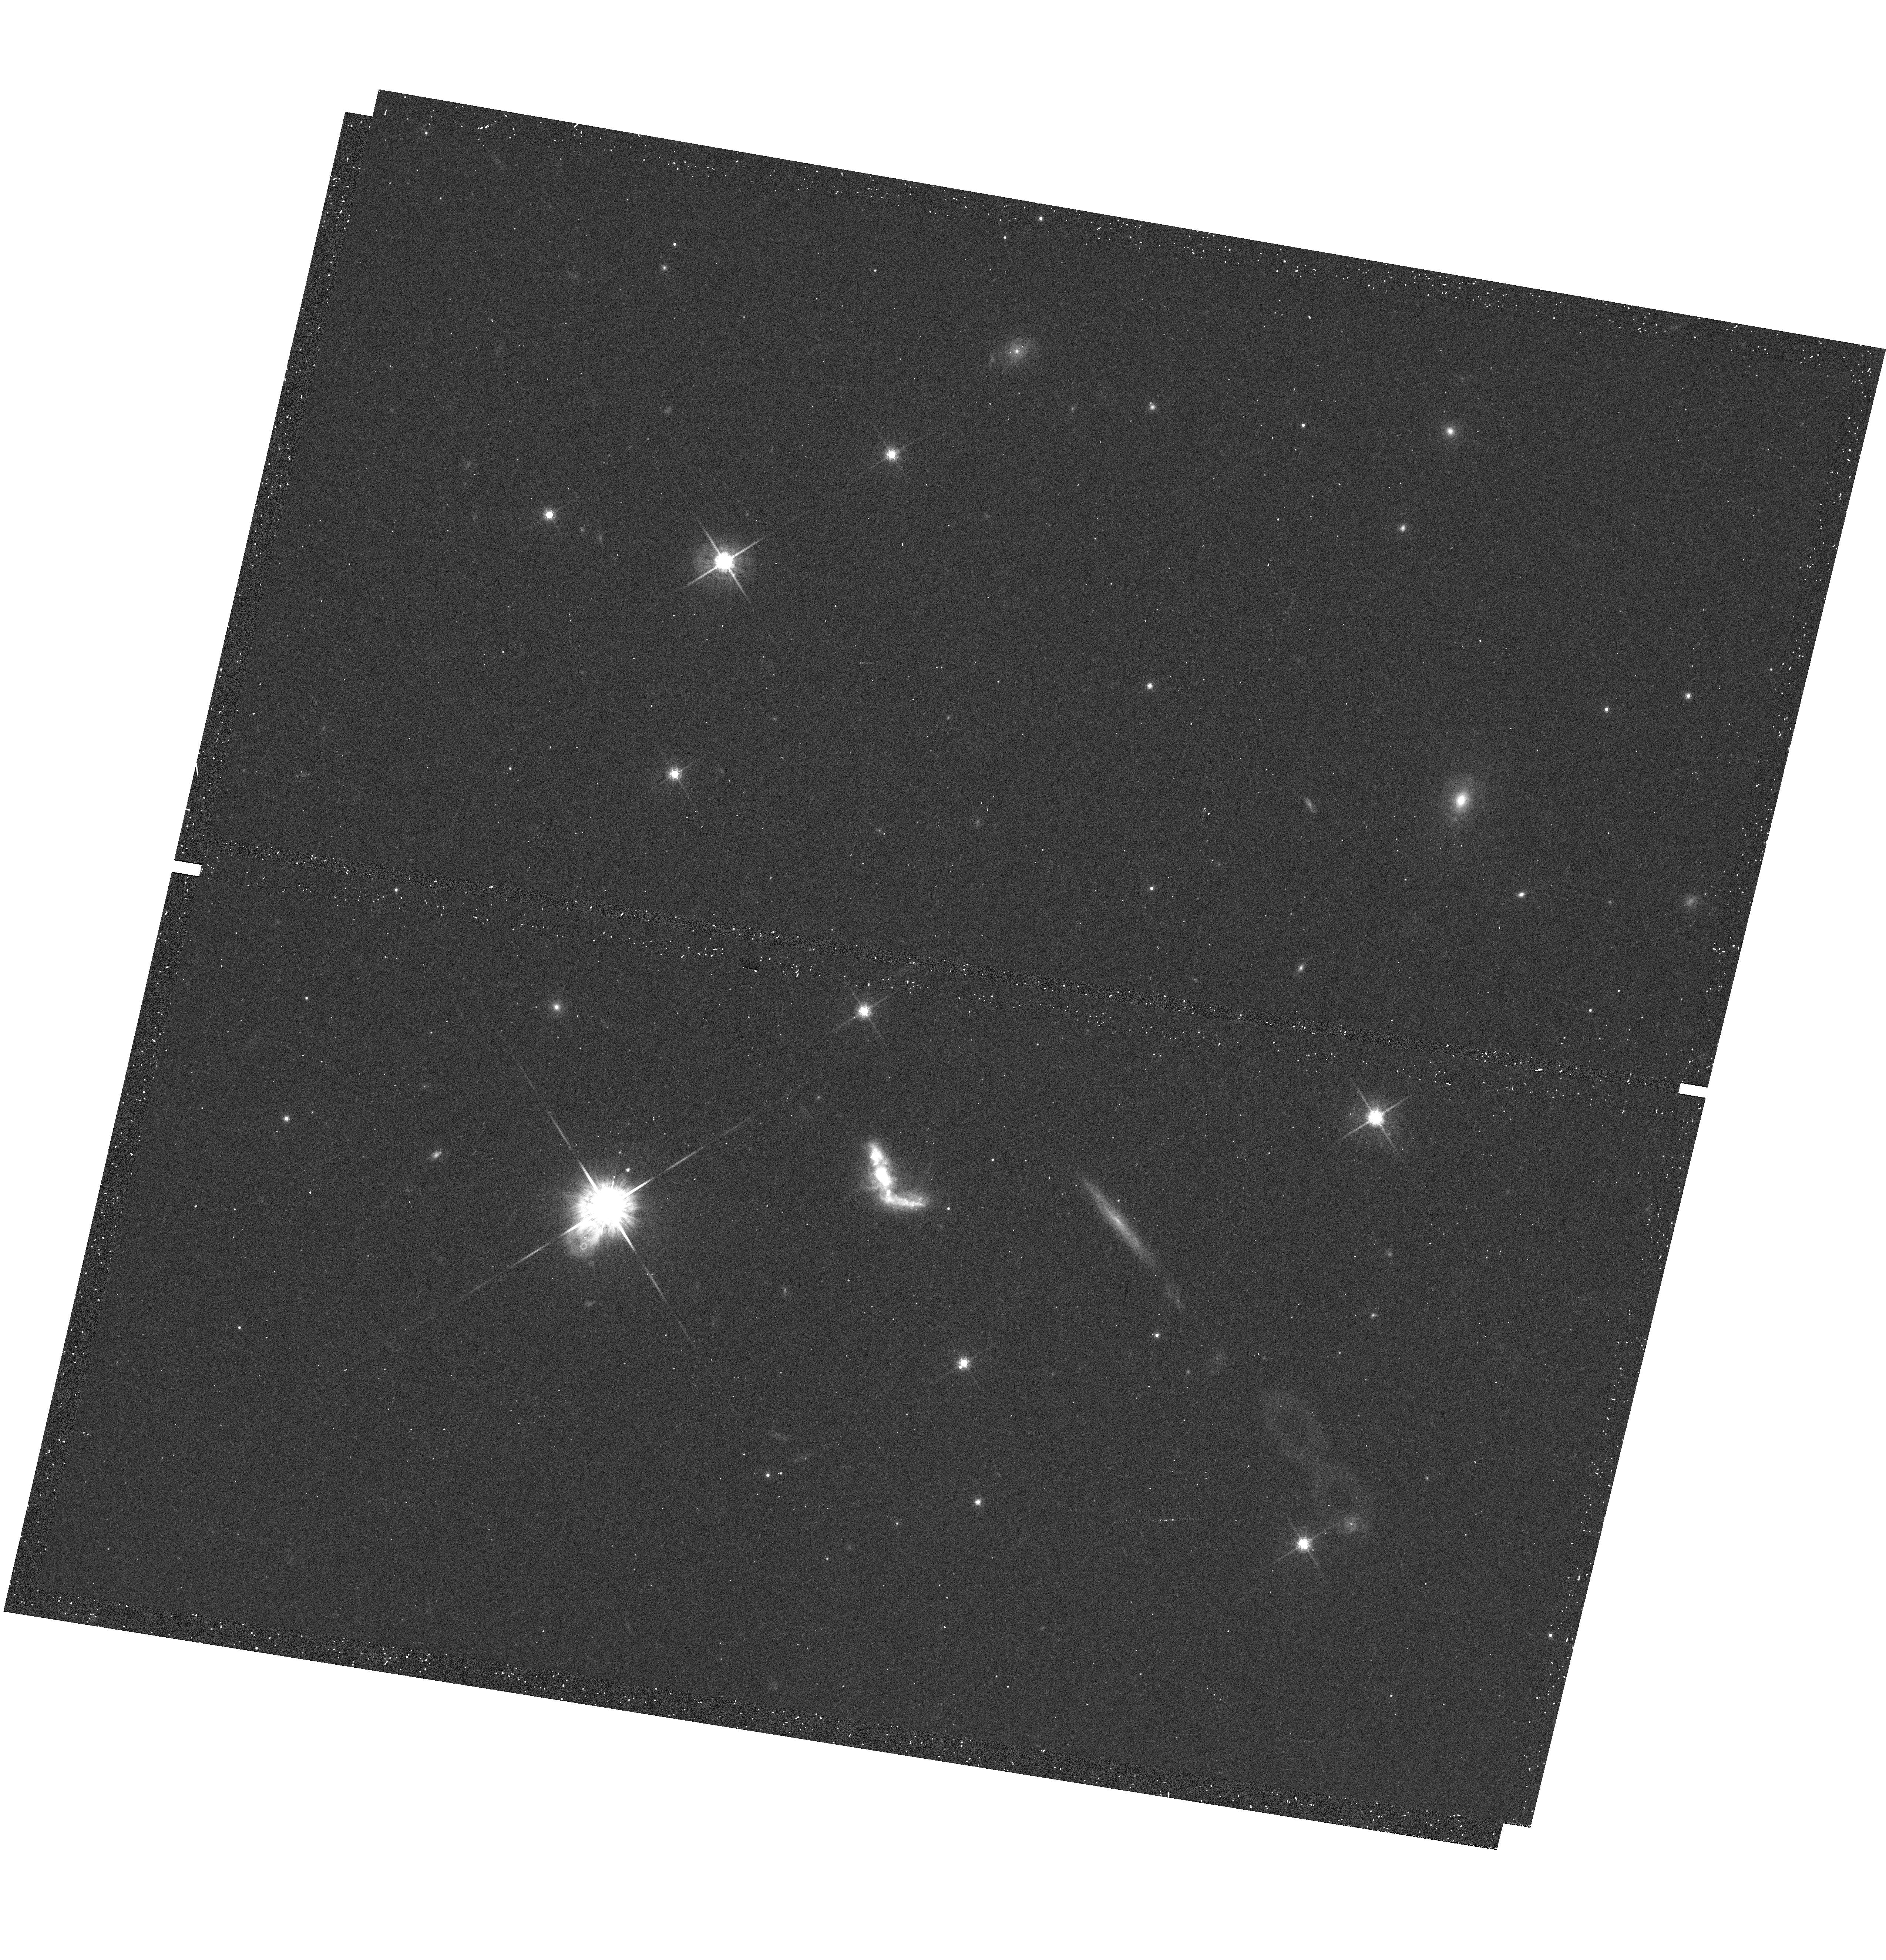
Target: TOLOLO-1247-232. Instrument: WFC3/UVIS. Filter: F775W. Exposure: 10 min. Observation ID: hst_13027_02_wfc3_uvis_f775w_ibz902

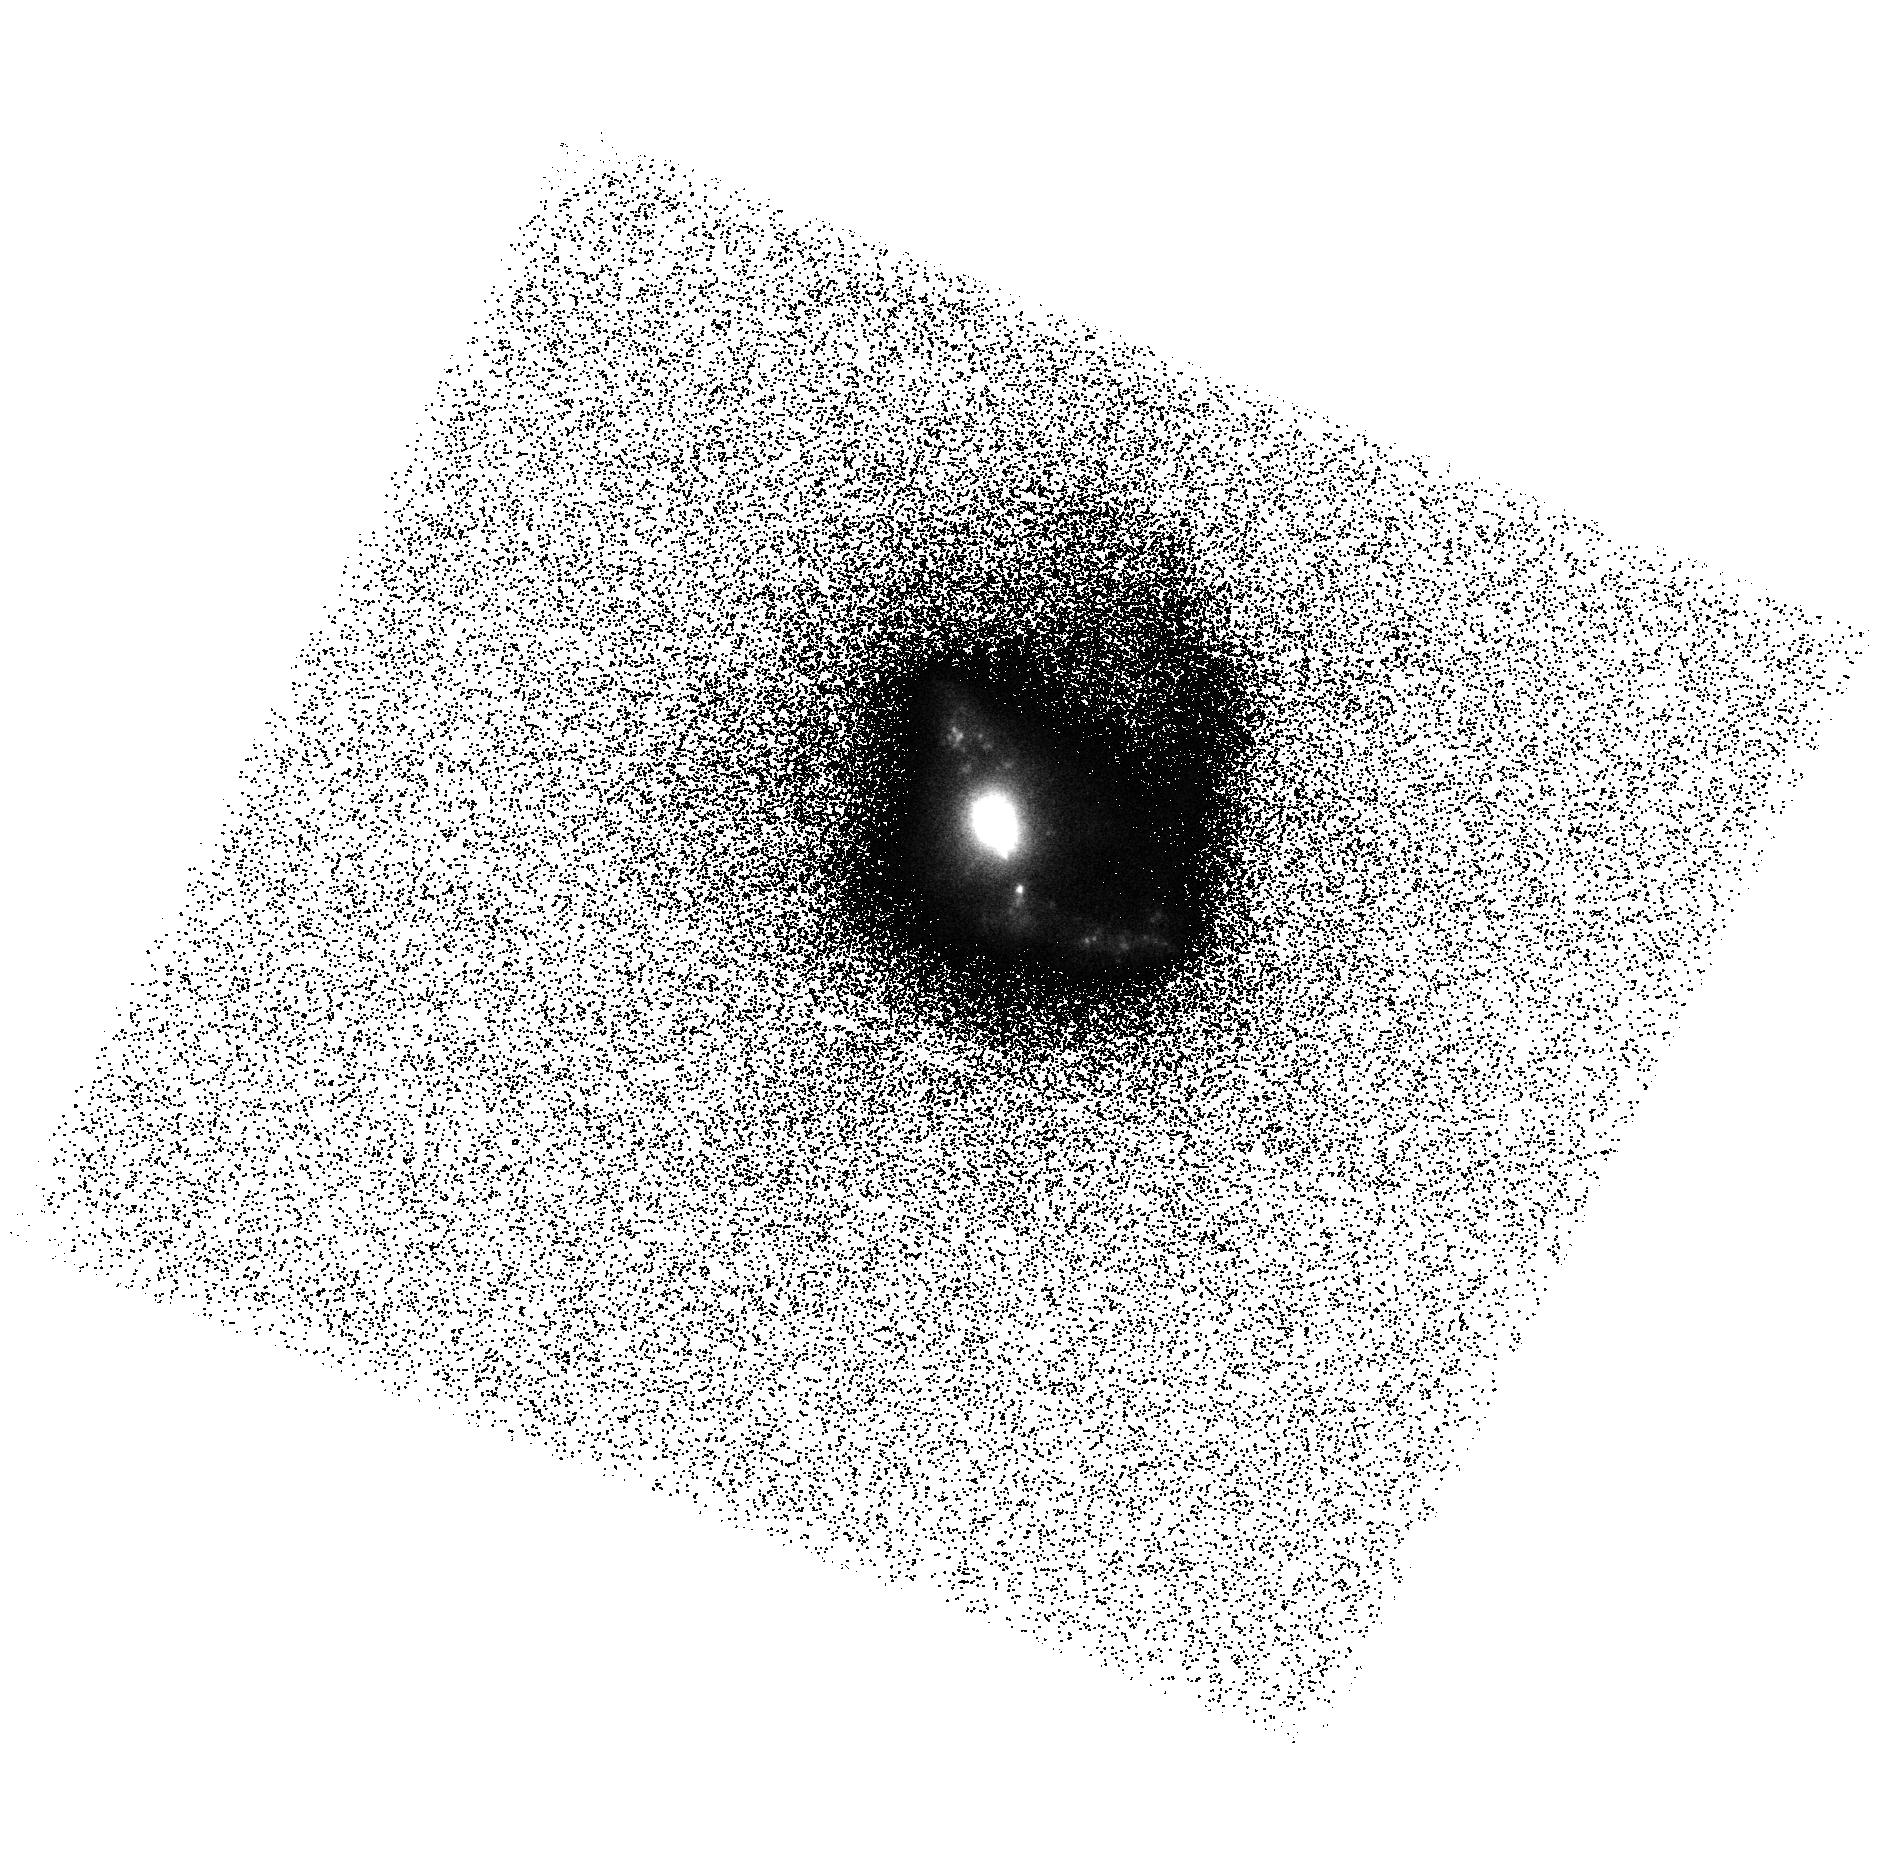
Target: TOLOLO-1247-232. Instrument: ACS/SBC. Filter: F125LP. Exposure: 20 min. Observation ID: hst_13027_01_acs_sbc_f125lp_jbz901

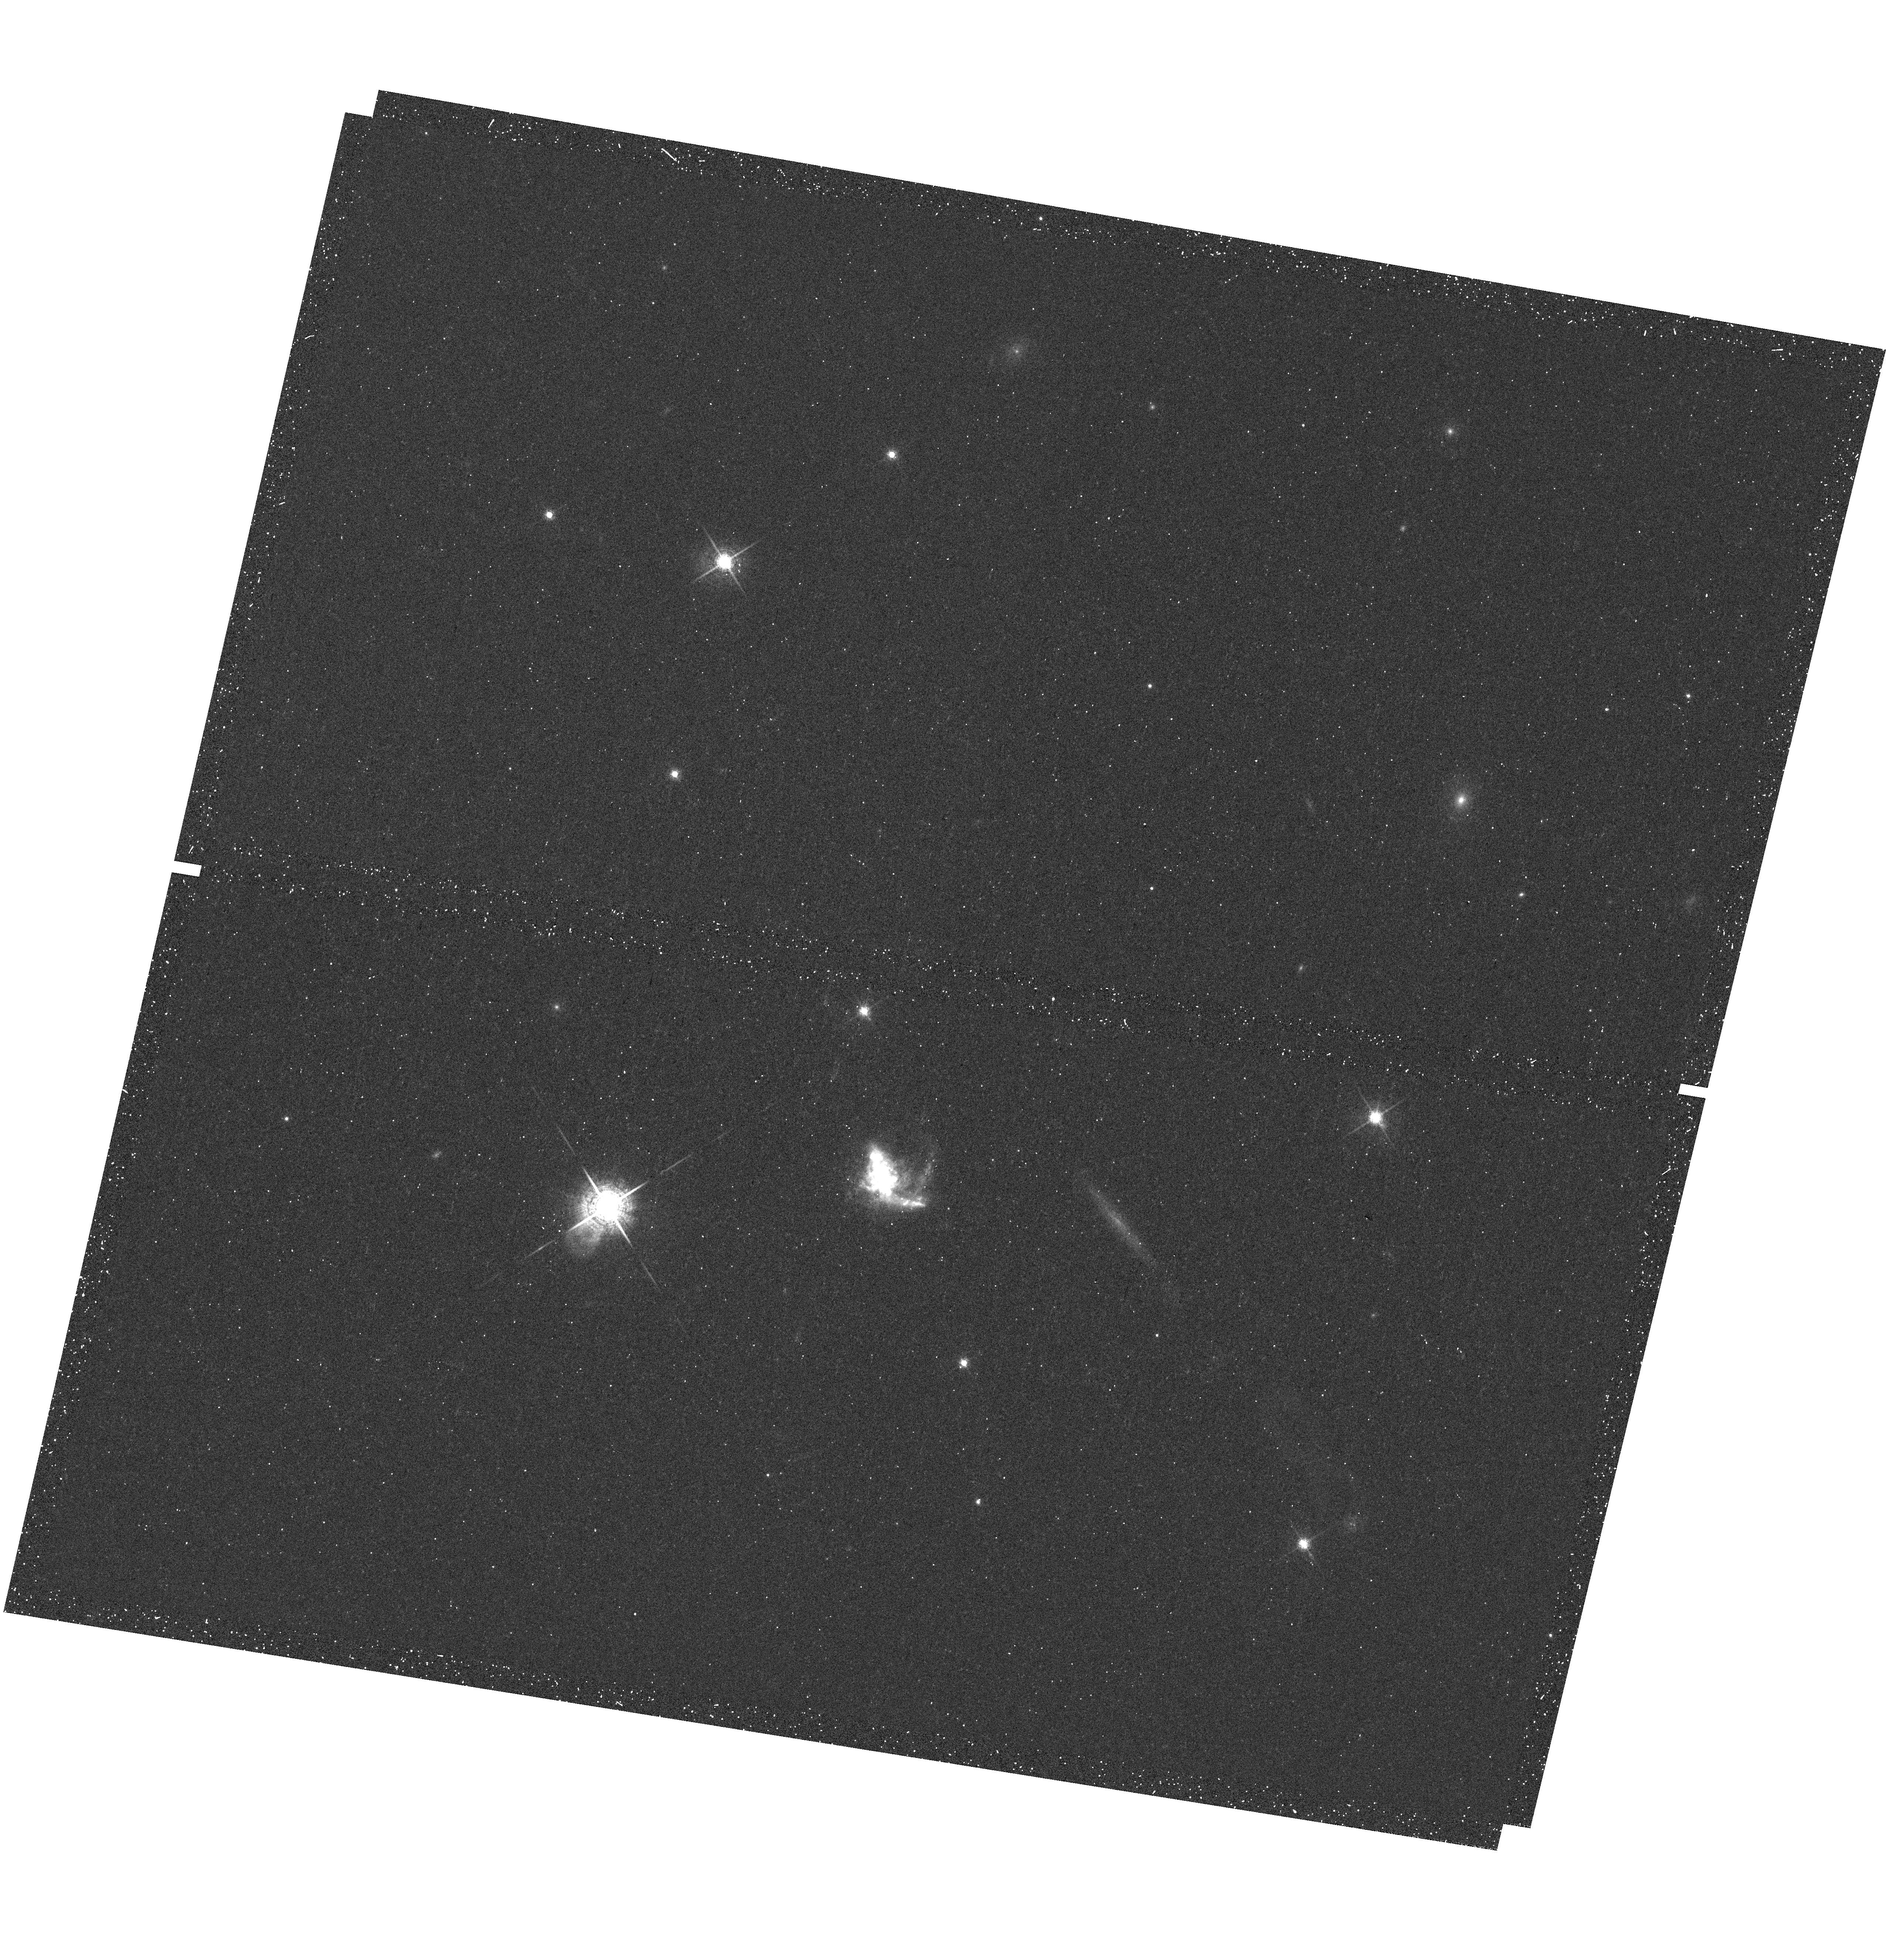
Target: TOLOLO-1247-232. Instrument: WFC3/UVIS. Filter: F680N. Exposure: 12 min. Observation ID: hst_13027_02_wfc3_uvis_f680n_ibz902

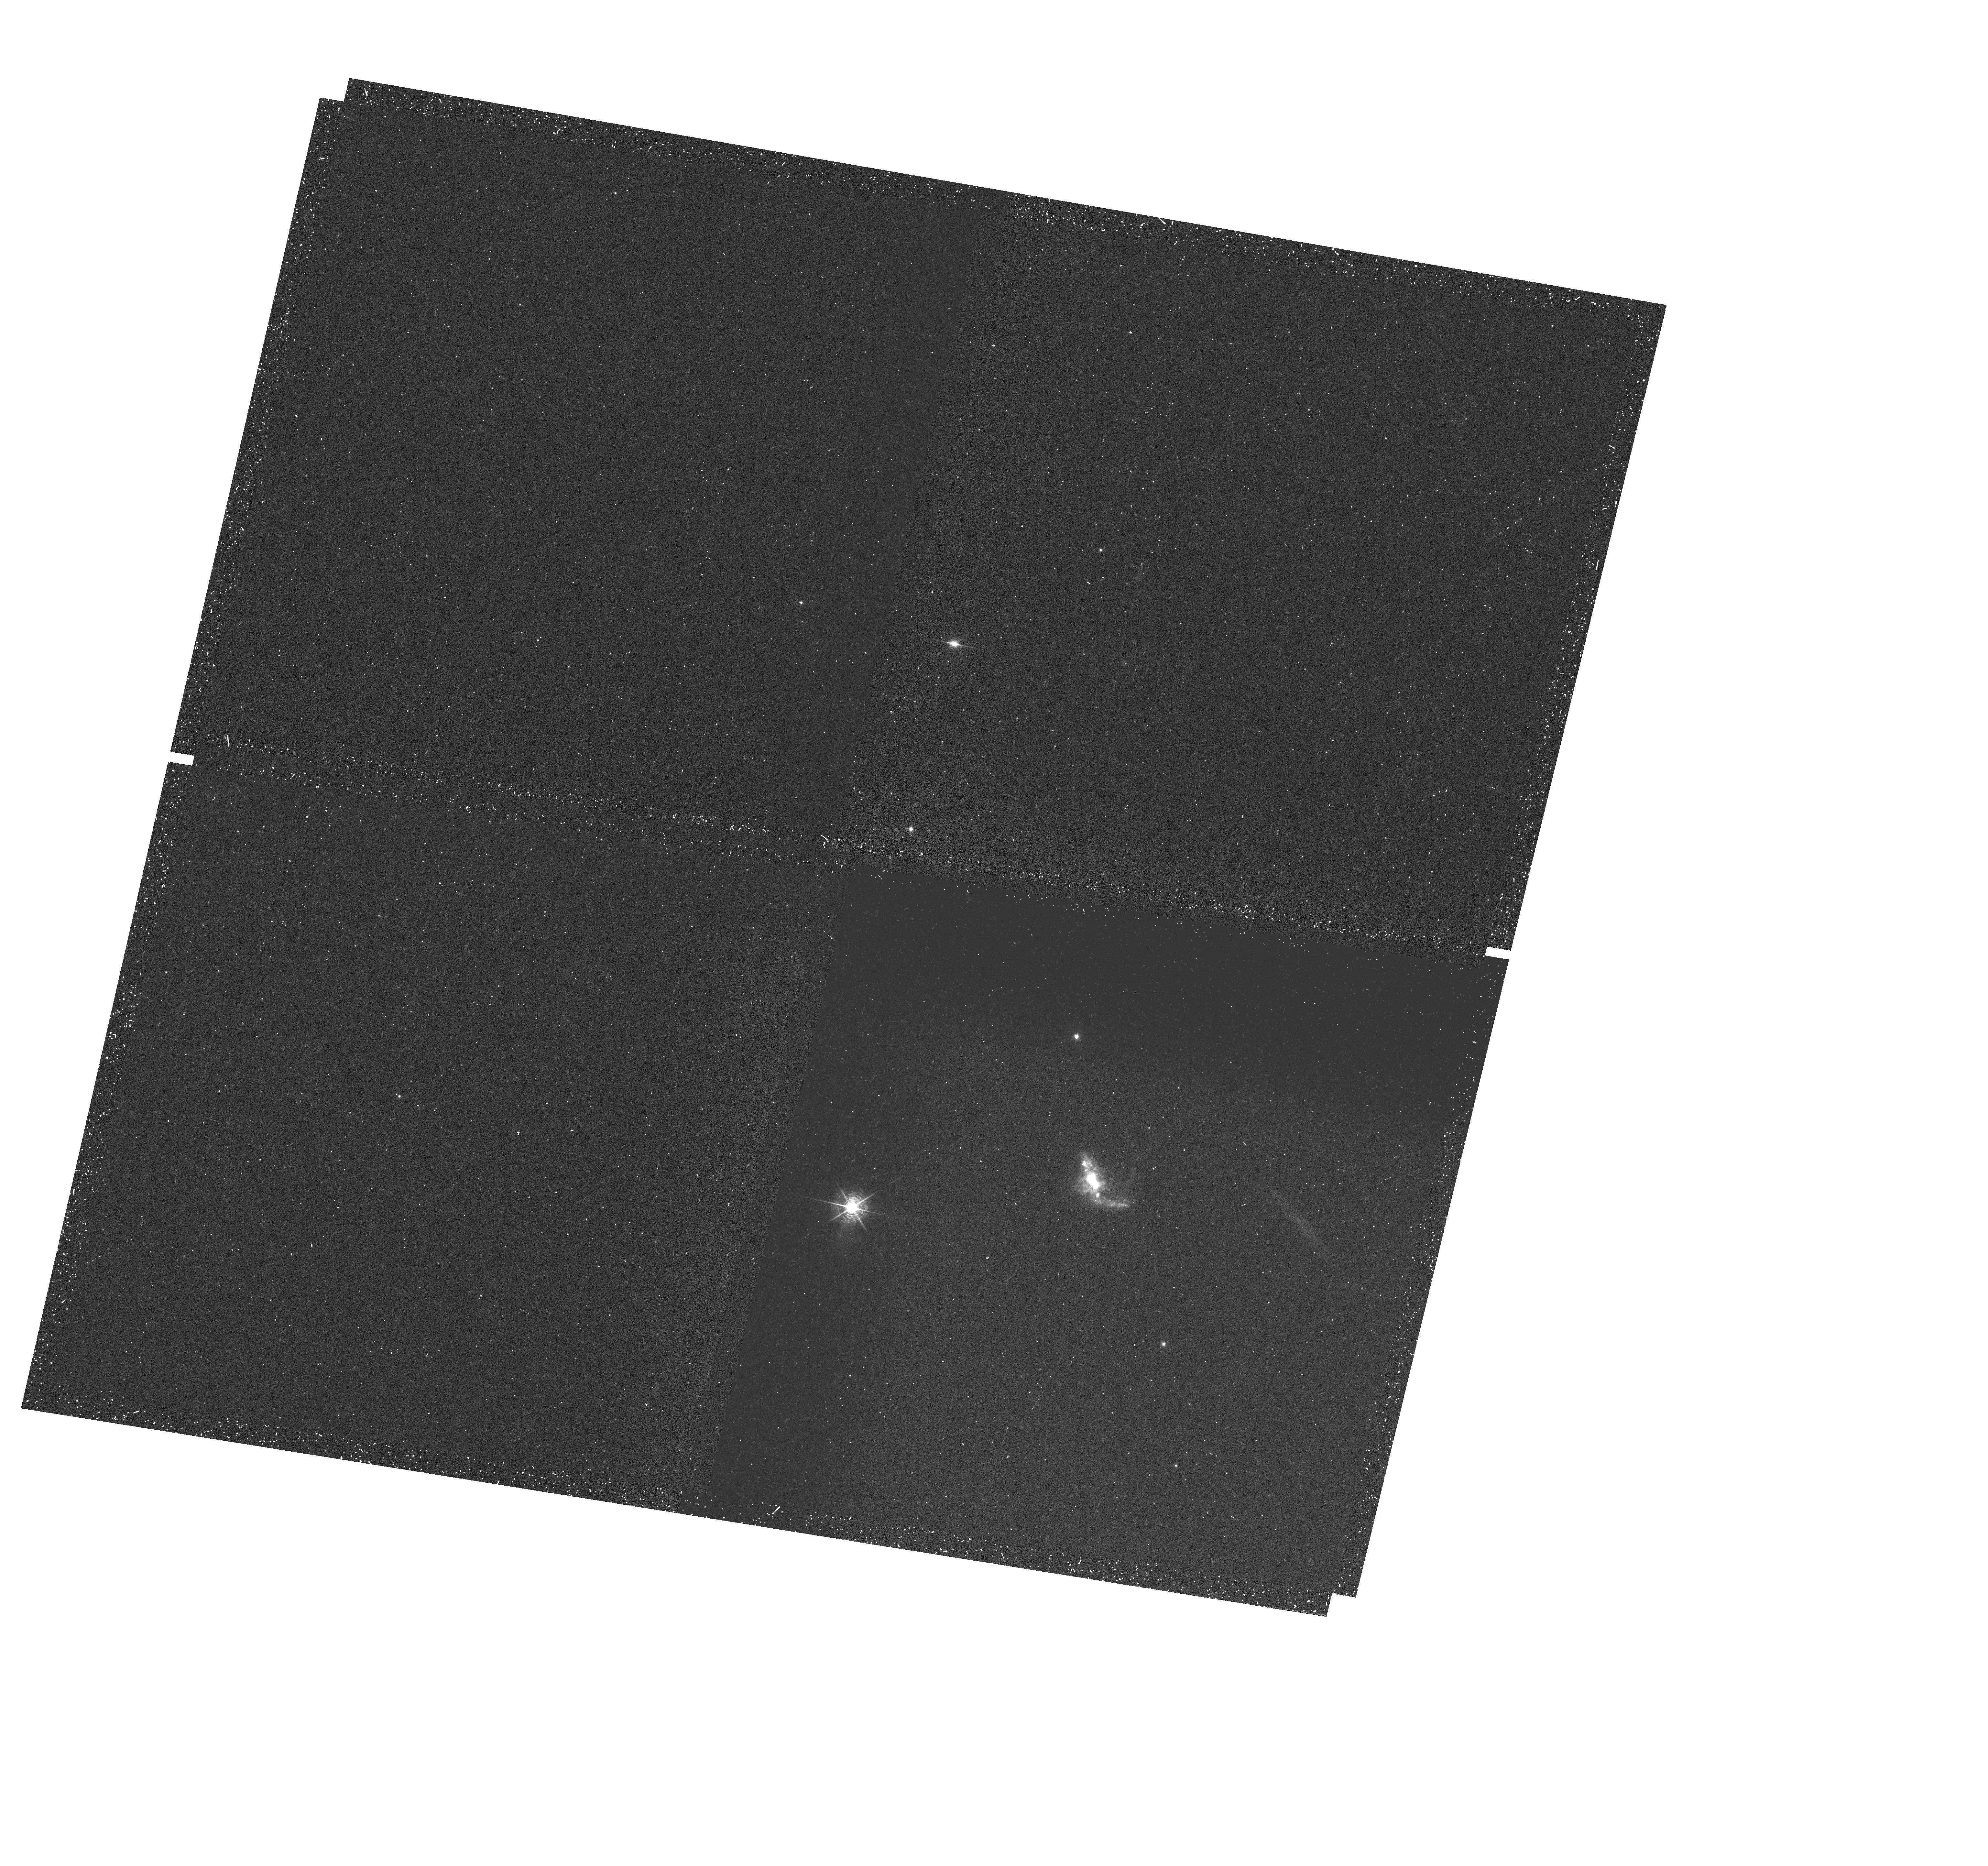
Target: TOLOLO-1247-232. Instrument: WFC3/UVIS. Filter: FQ508N. Exposure: 22 min. Observation ID: hst_13027_02_wfc3_uvis_fq508n_ibz902

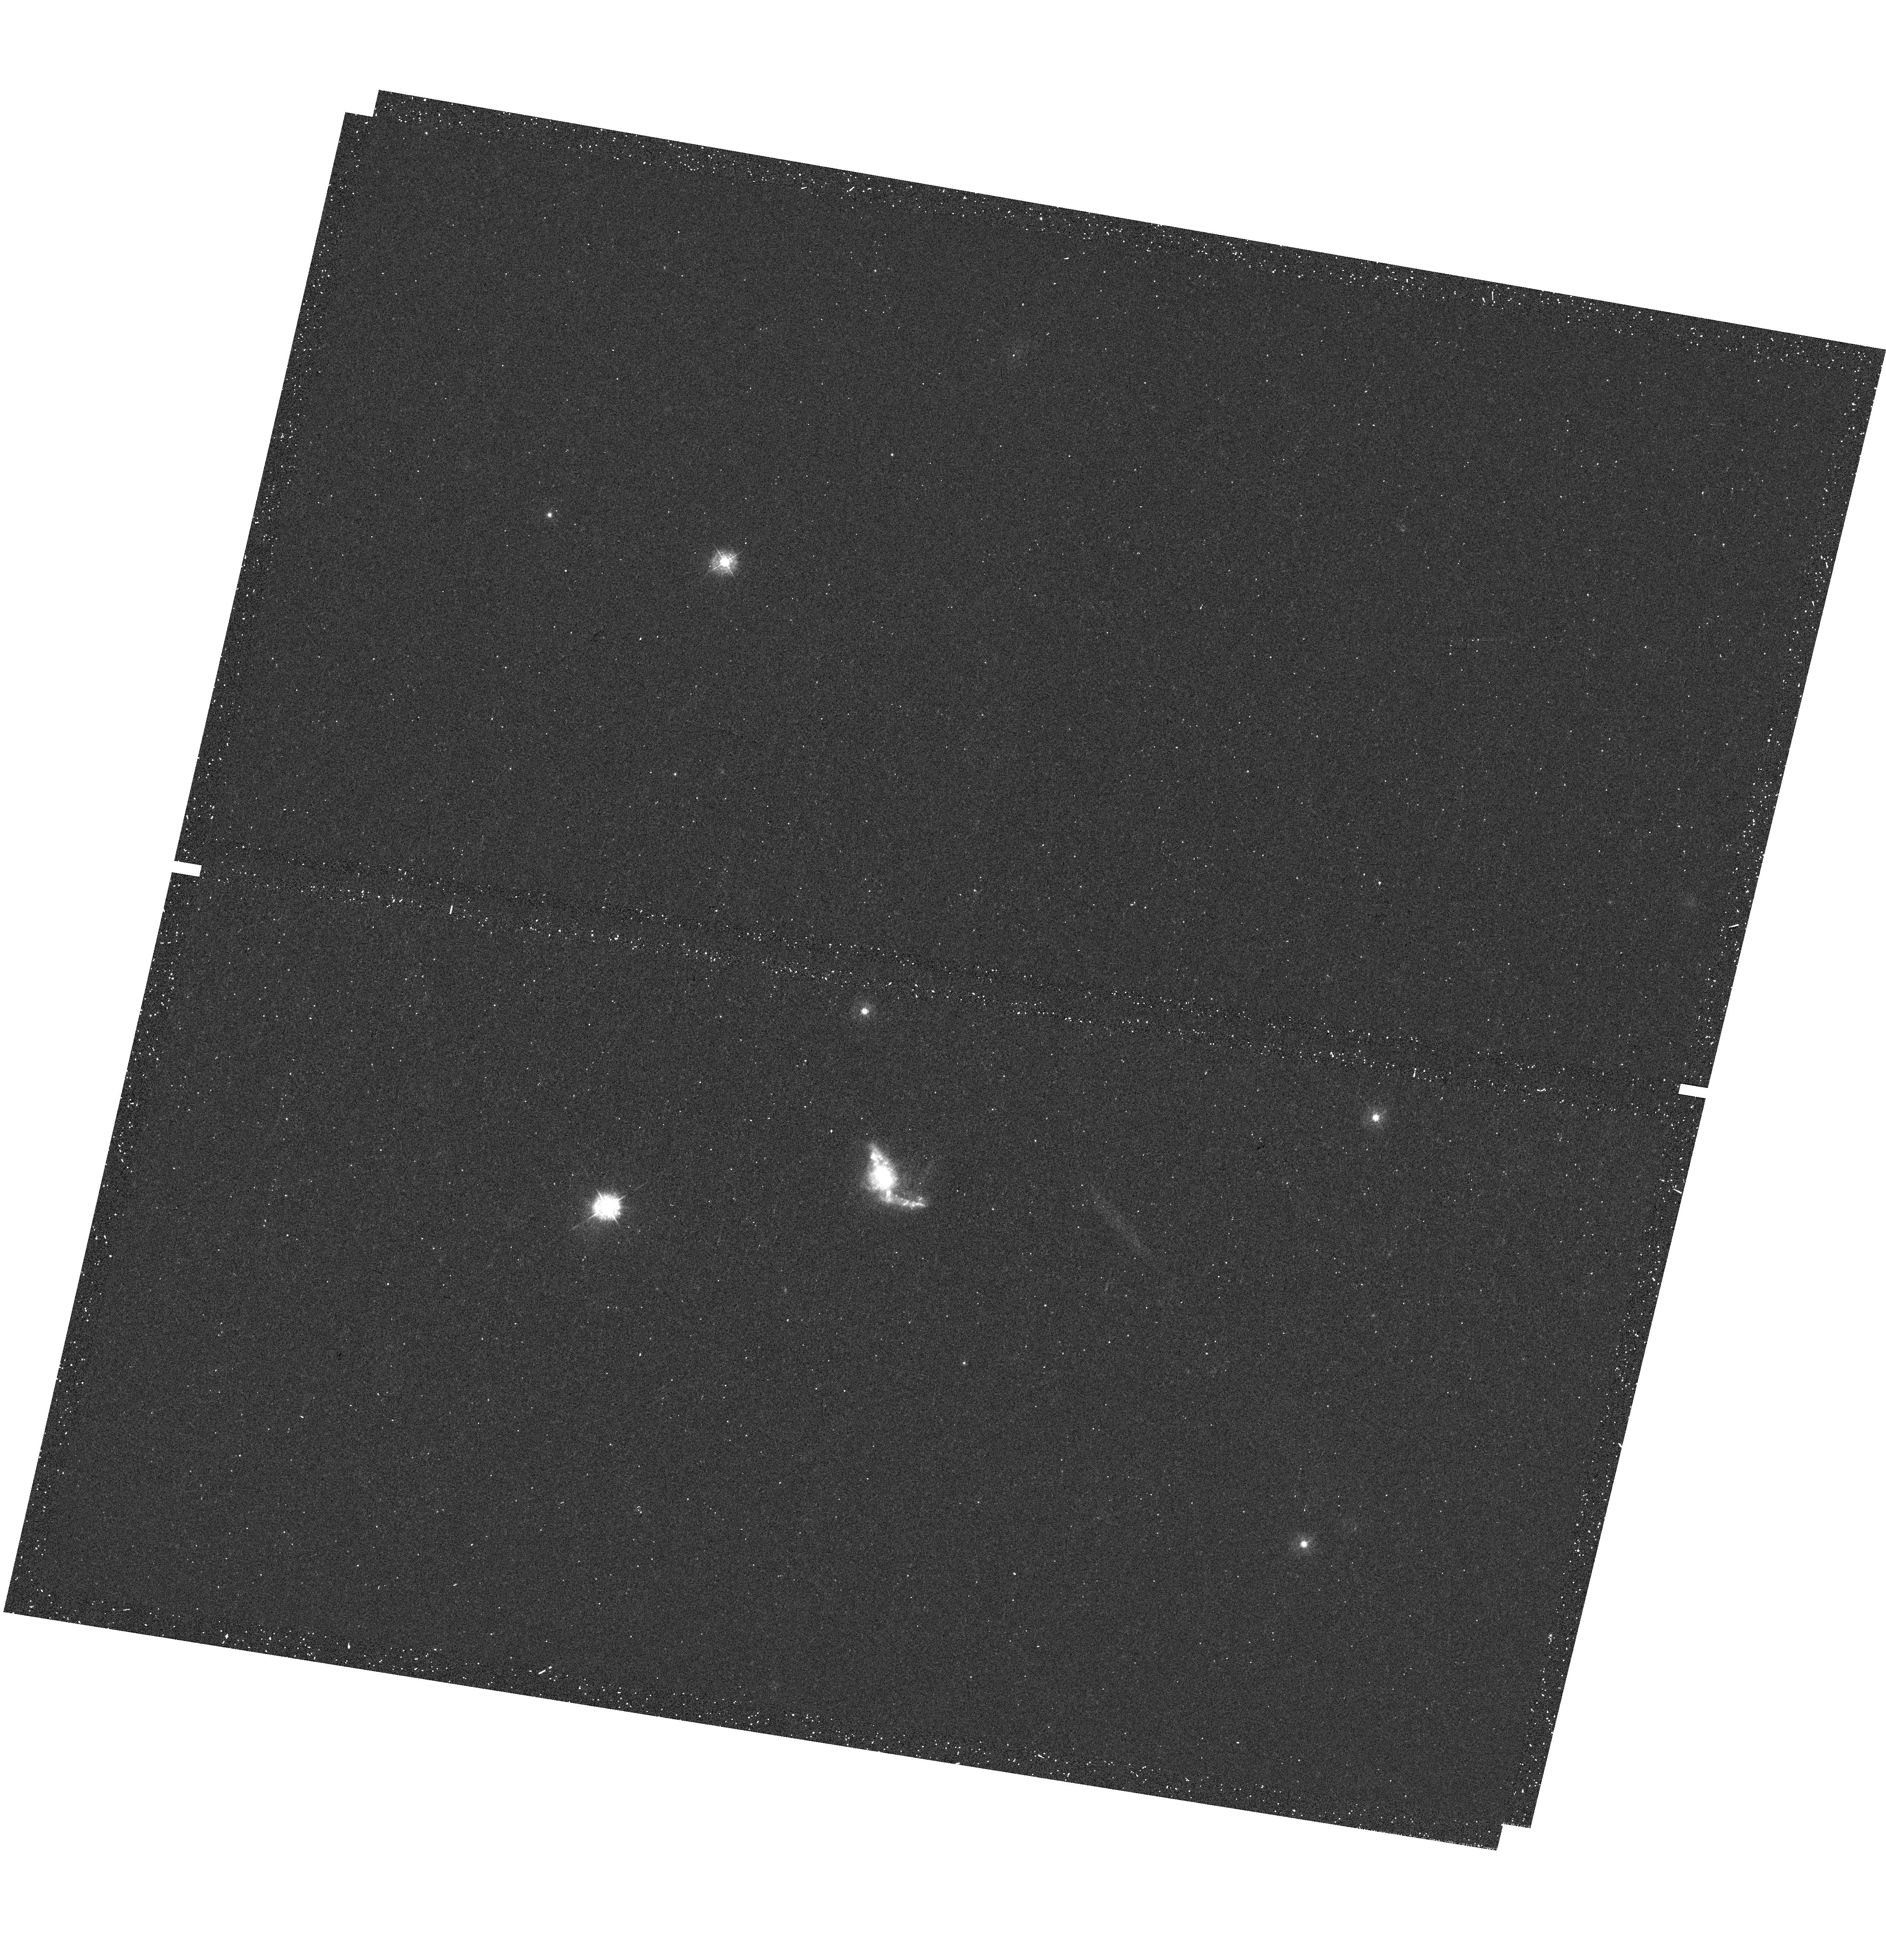
Target: TOLOLO-1247-232. Instrument: WFC3/UVIS. Filter: F336W. Exposure: 15 min. Observation ID: hst_13027_02_wfc3_uvis_f336w_ibz902

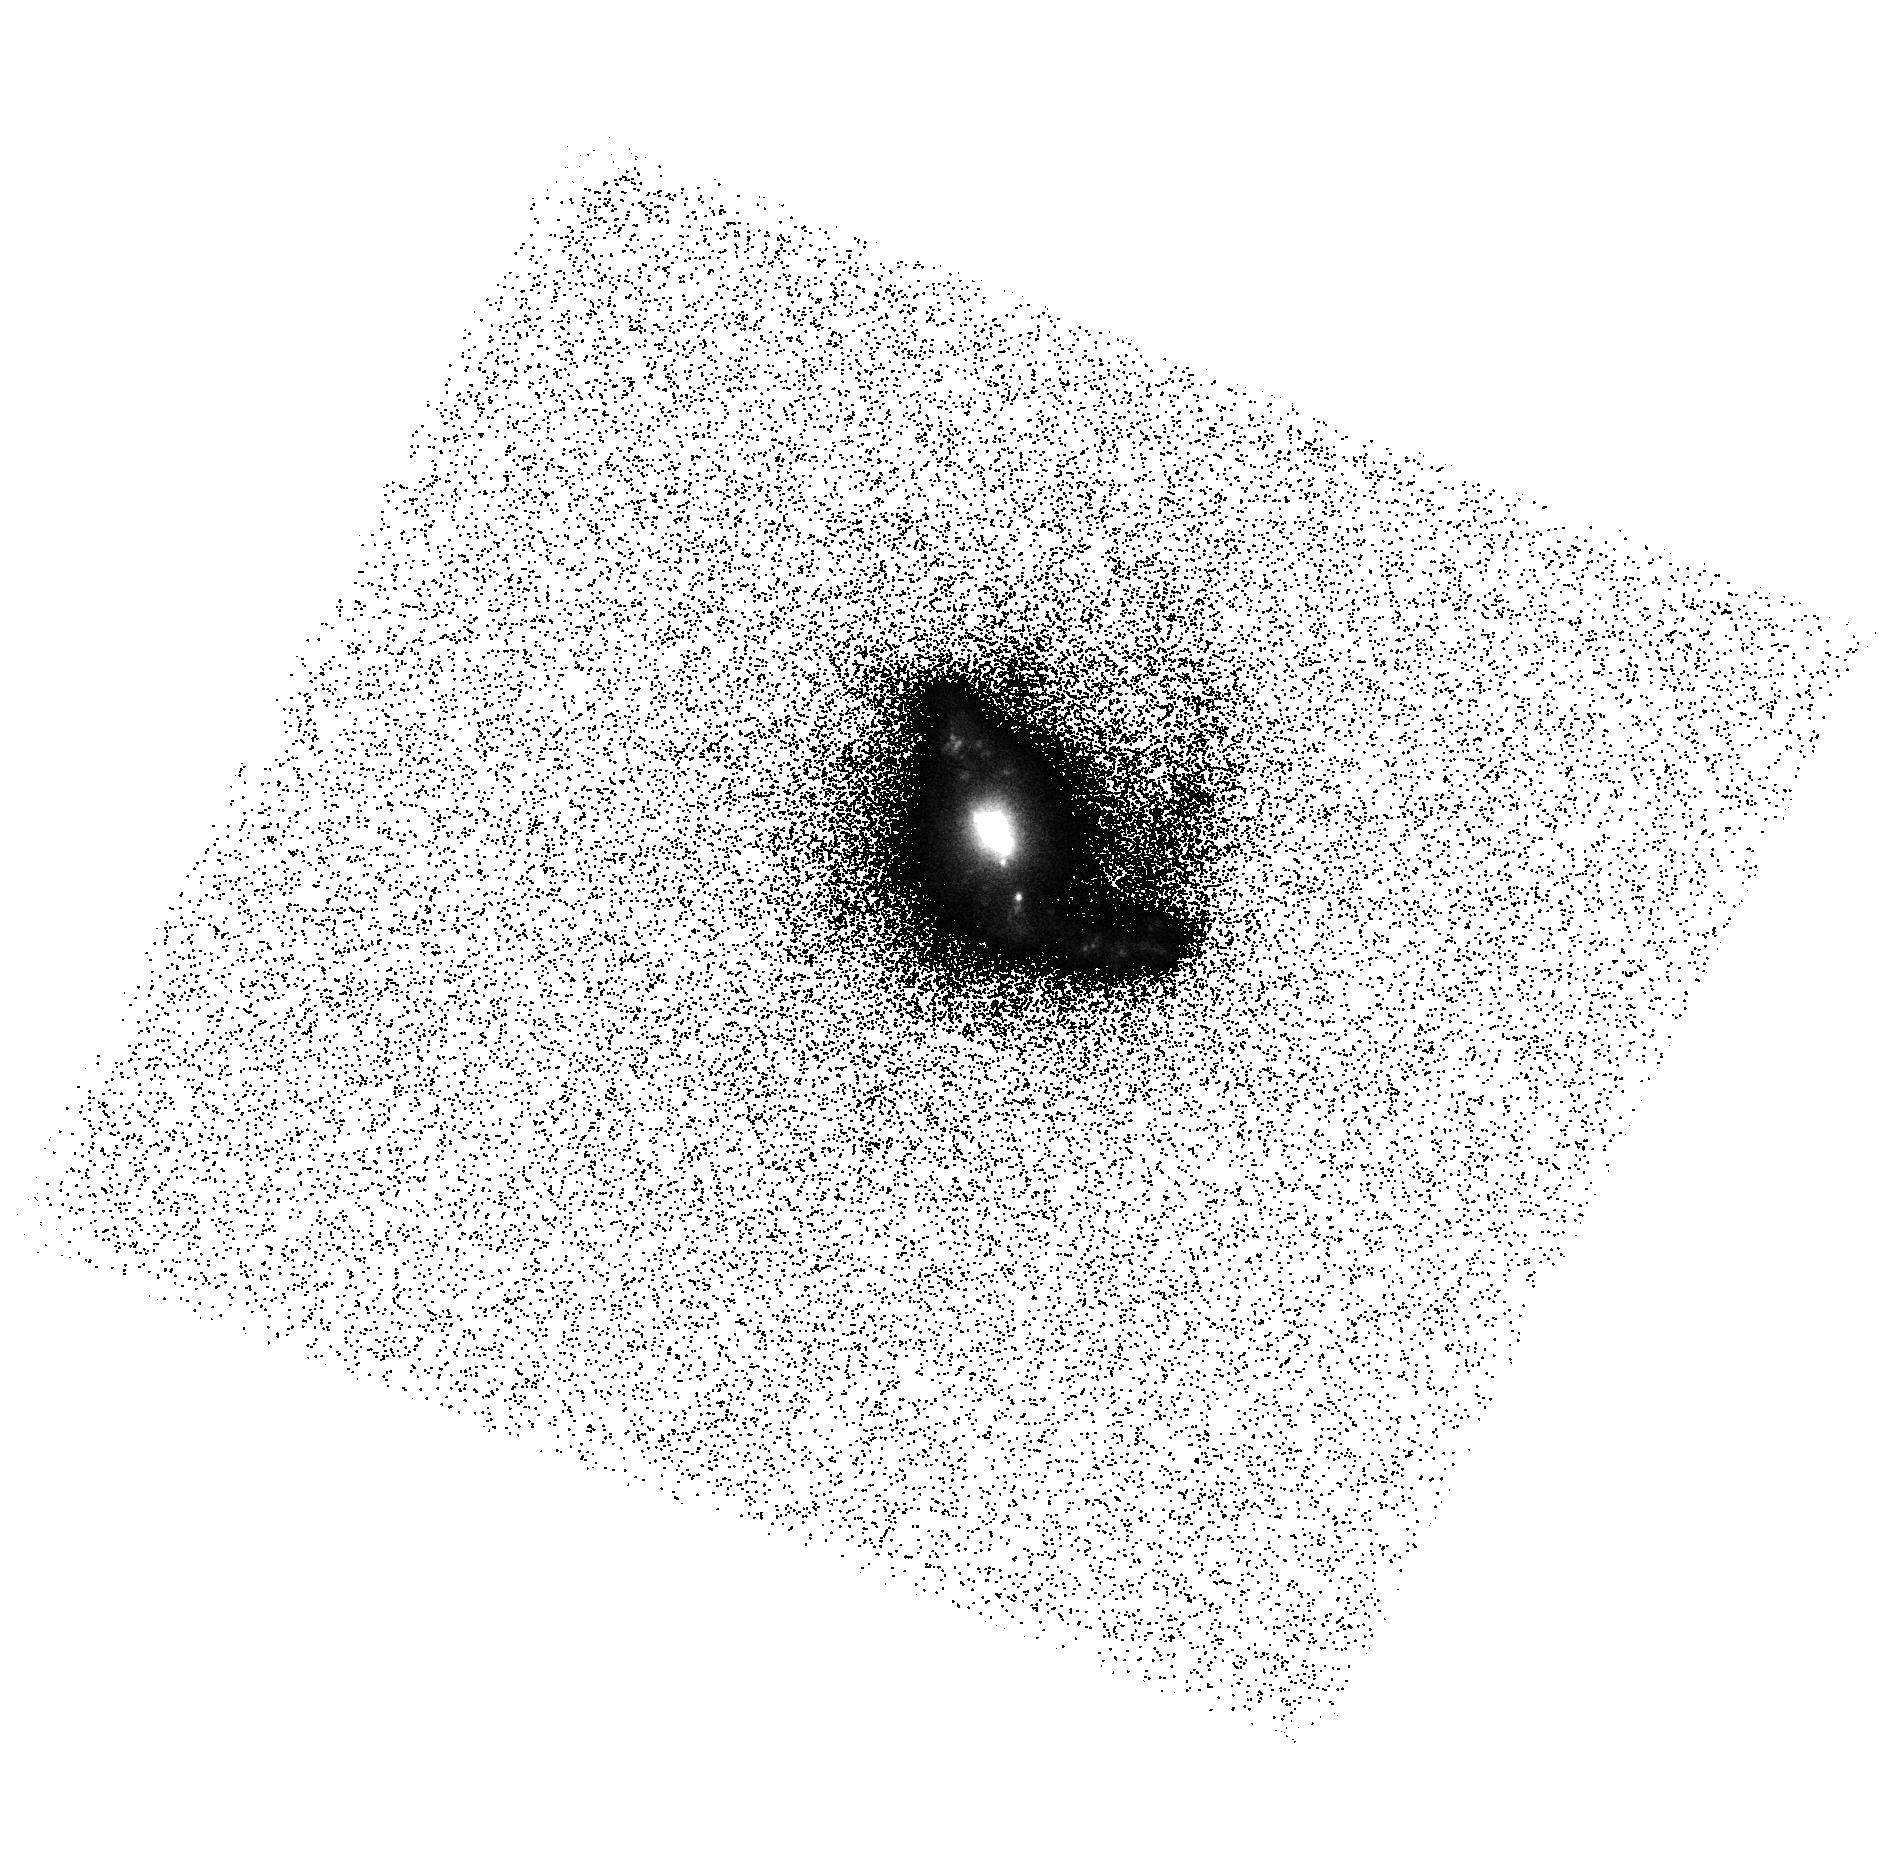
Target: TOLOLO-1247-232. Instrument: ACS/SBC. Filter: F140LP. Exposure: 20 min. Observation ID: hst_13027_01_acs_sbc_f140lp_jbz901

Escape of Lyman photons from Tololo 1247-232 (PI: Oestlin, Goeran)

Tololo 1247-232 is a unique galaxy in the local universe in that it is the best Lyman continuum emitter candidate in the whole FUSE archive. Moreover, it has an unusually blue continuum in the spectral region just longwards of the Lyman limit, and it is a bright Lyman alpha emitter. Hence, this galaxy has an enourmous potential as an astrophysical laboratory where the fate and transport of ionizing and Hydrogen recombination line photons can be studied in detail. To substantiate these findings, HST follow up with COS spectroscopy, and imaging, is required. We propose to map the far UV morphology with ACS/SBC. By adding observations with WFC3/UVIS we can in addition map the near UV spectral slope, Lyman alpha, Halpha and Hbeta at HST resolution. We will use this information to properly position the COS aperture and the images will also be vital for the analysis of the COS spectra themselves.